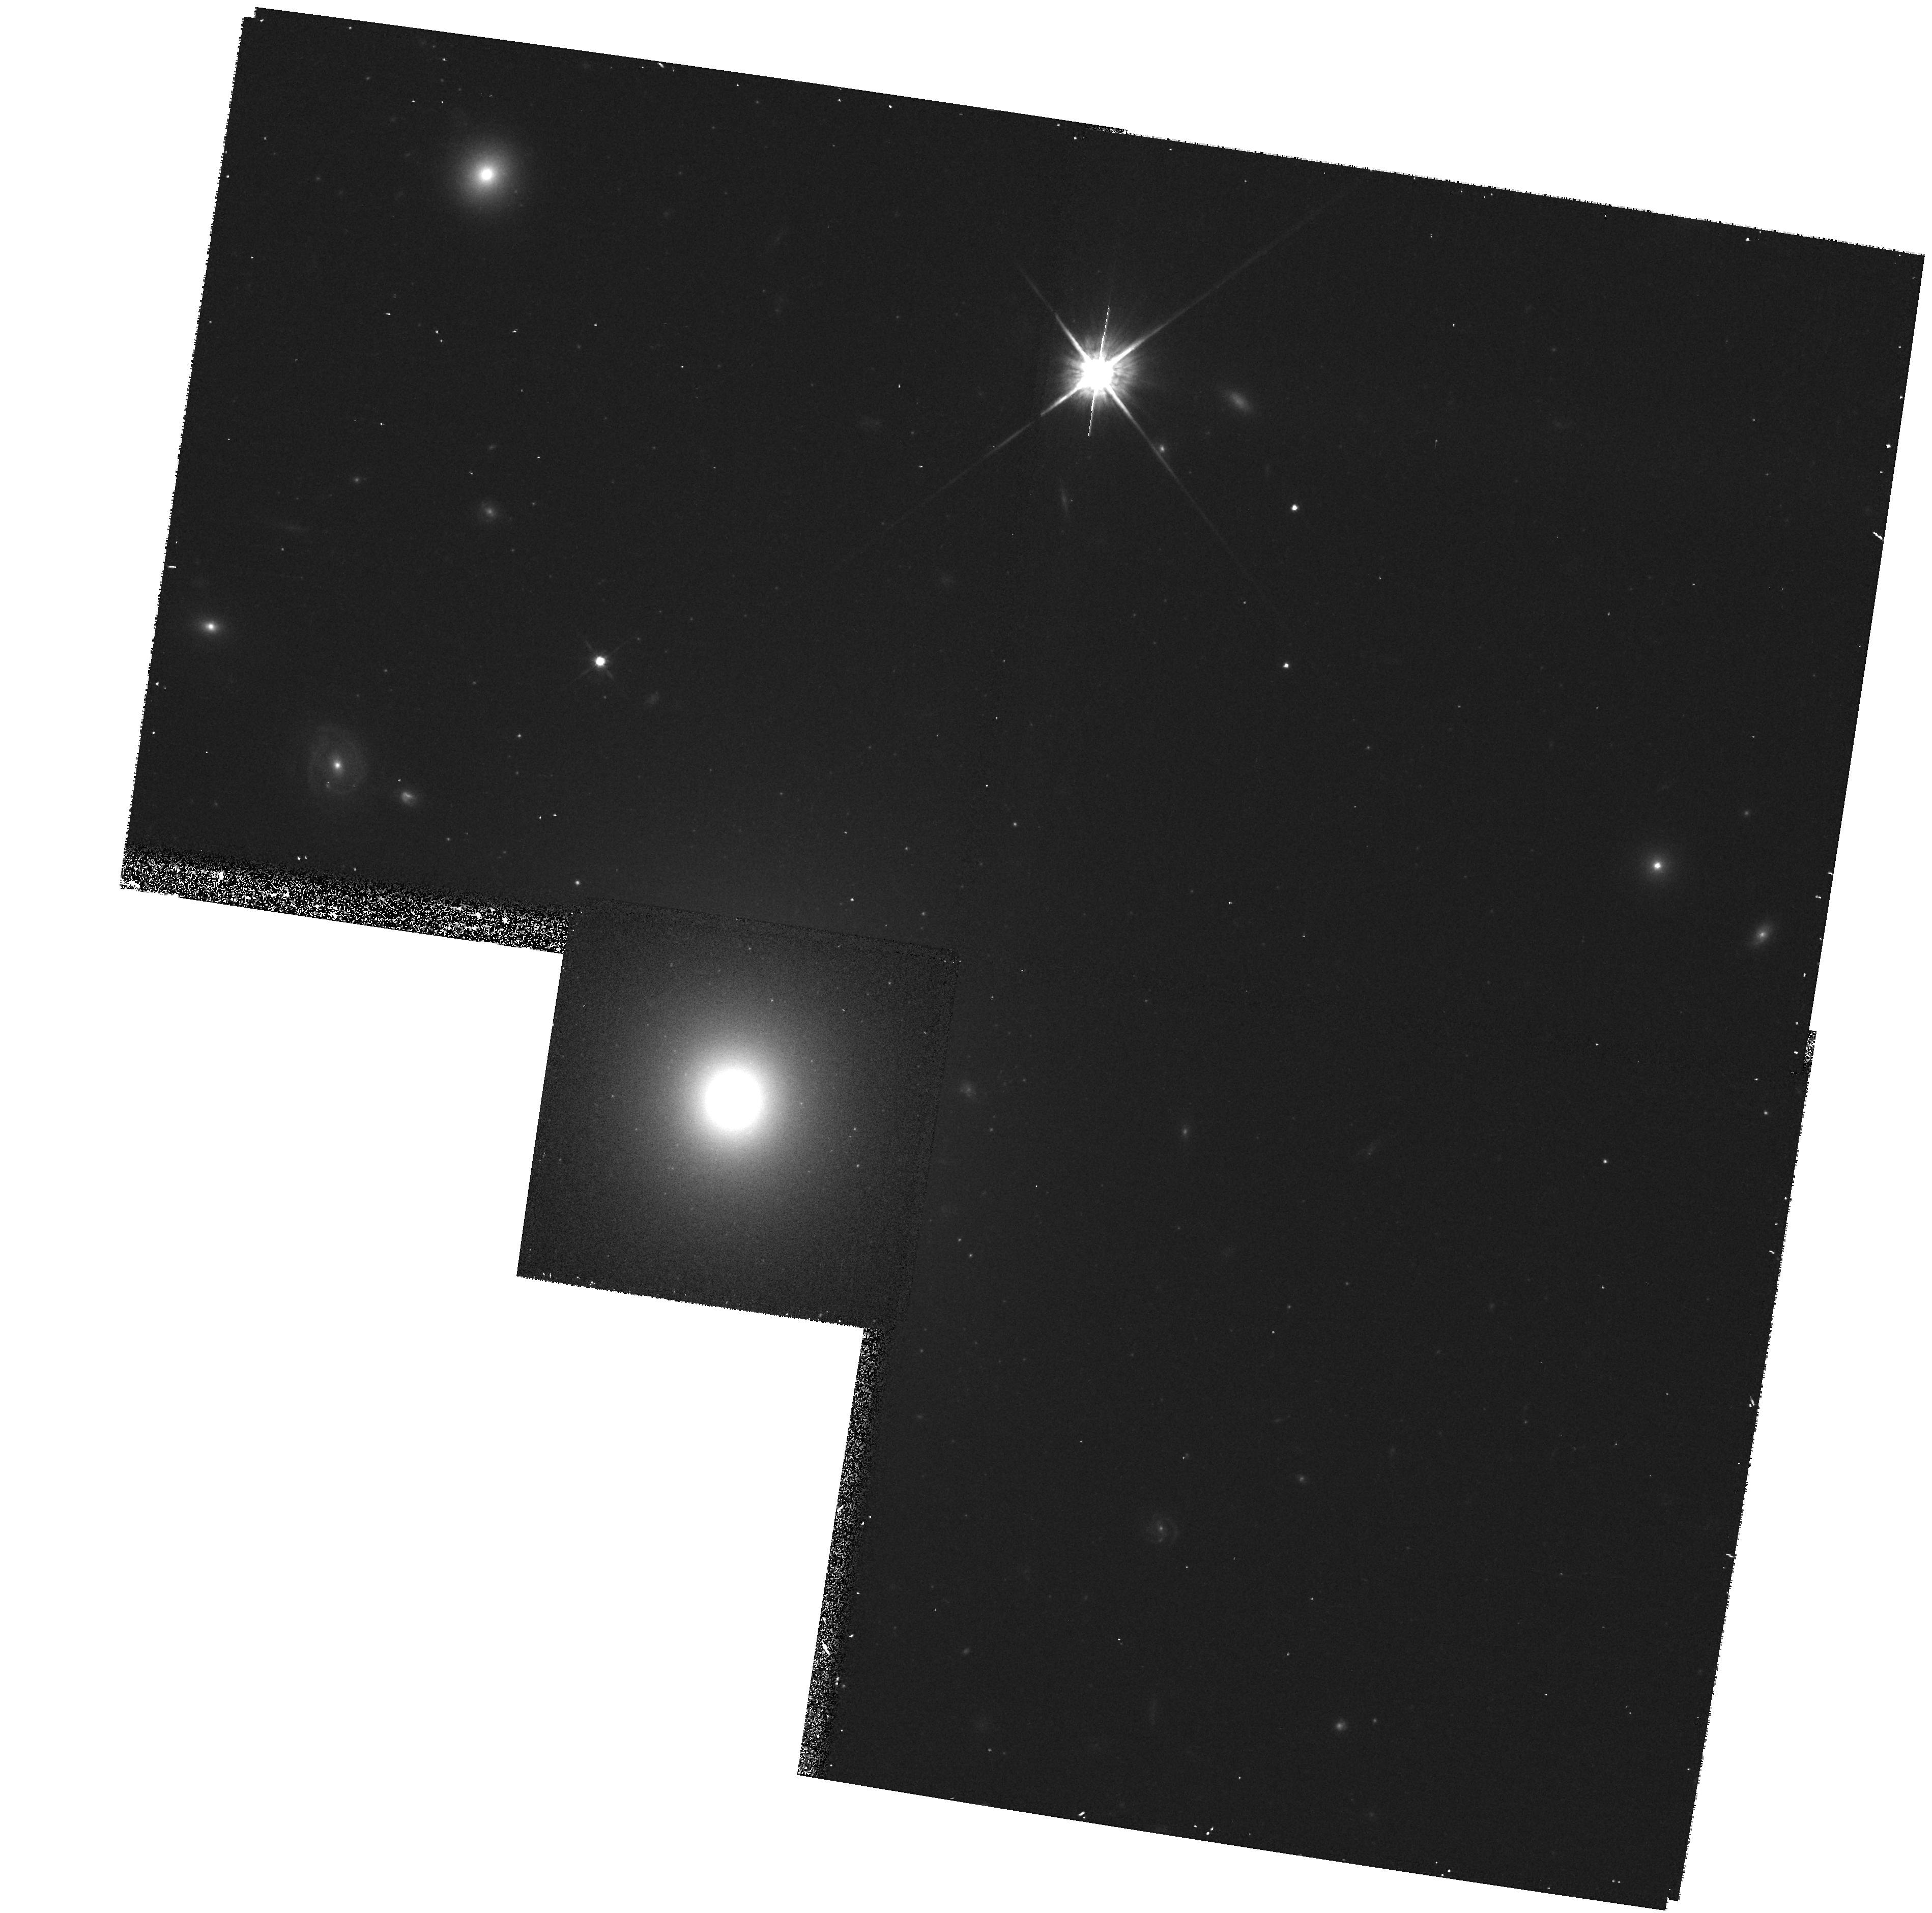
Target: UGC7115
Instrument: WFPC2/PC
Filter: F814W
Exposure: 13 min
Observation ID: hst_8236_21_wfpc2_pc_f814w_u5ee21

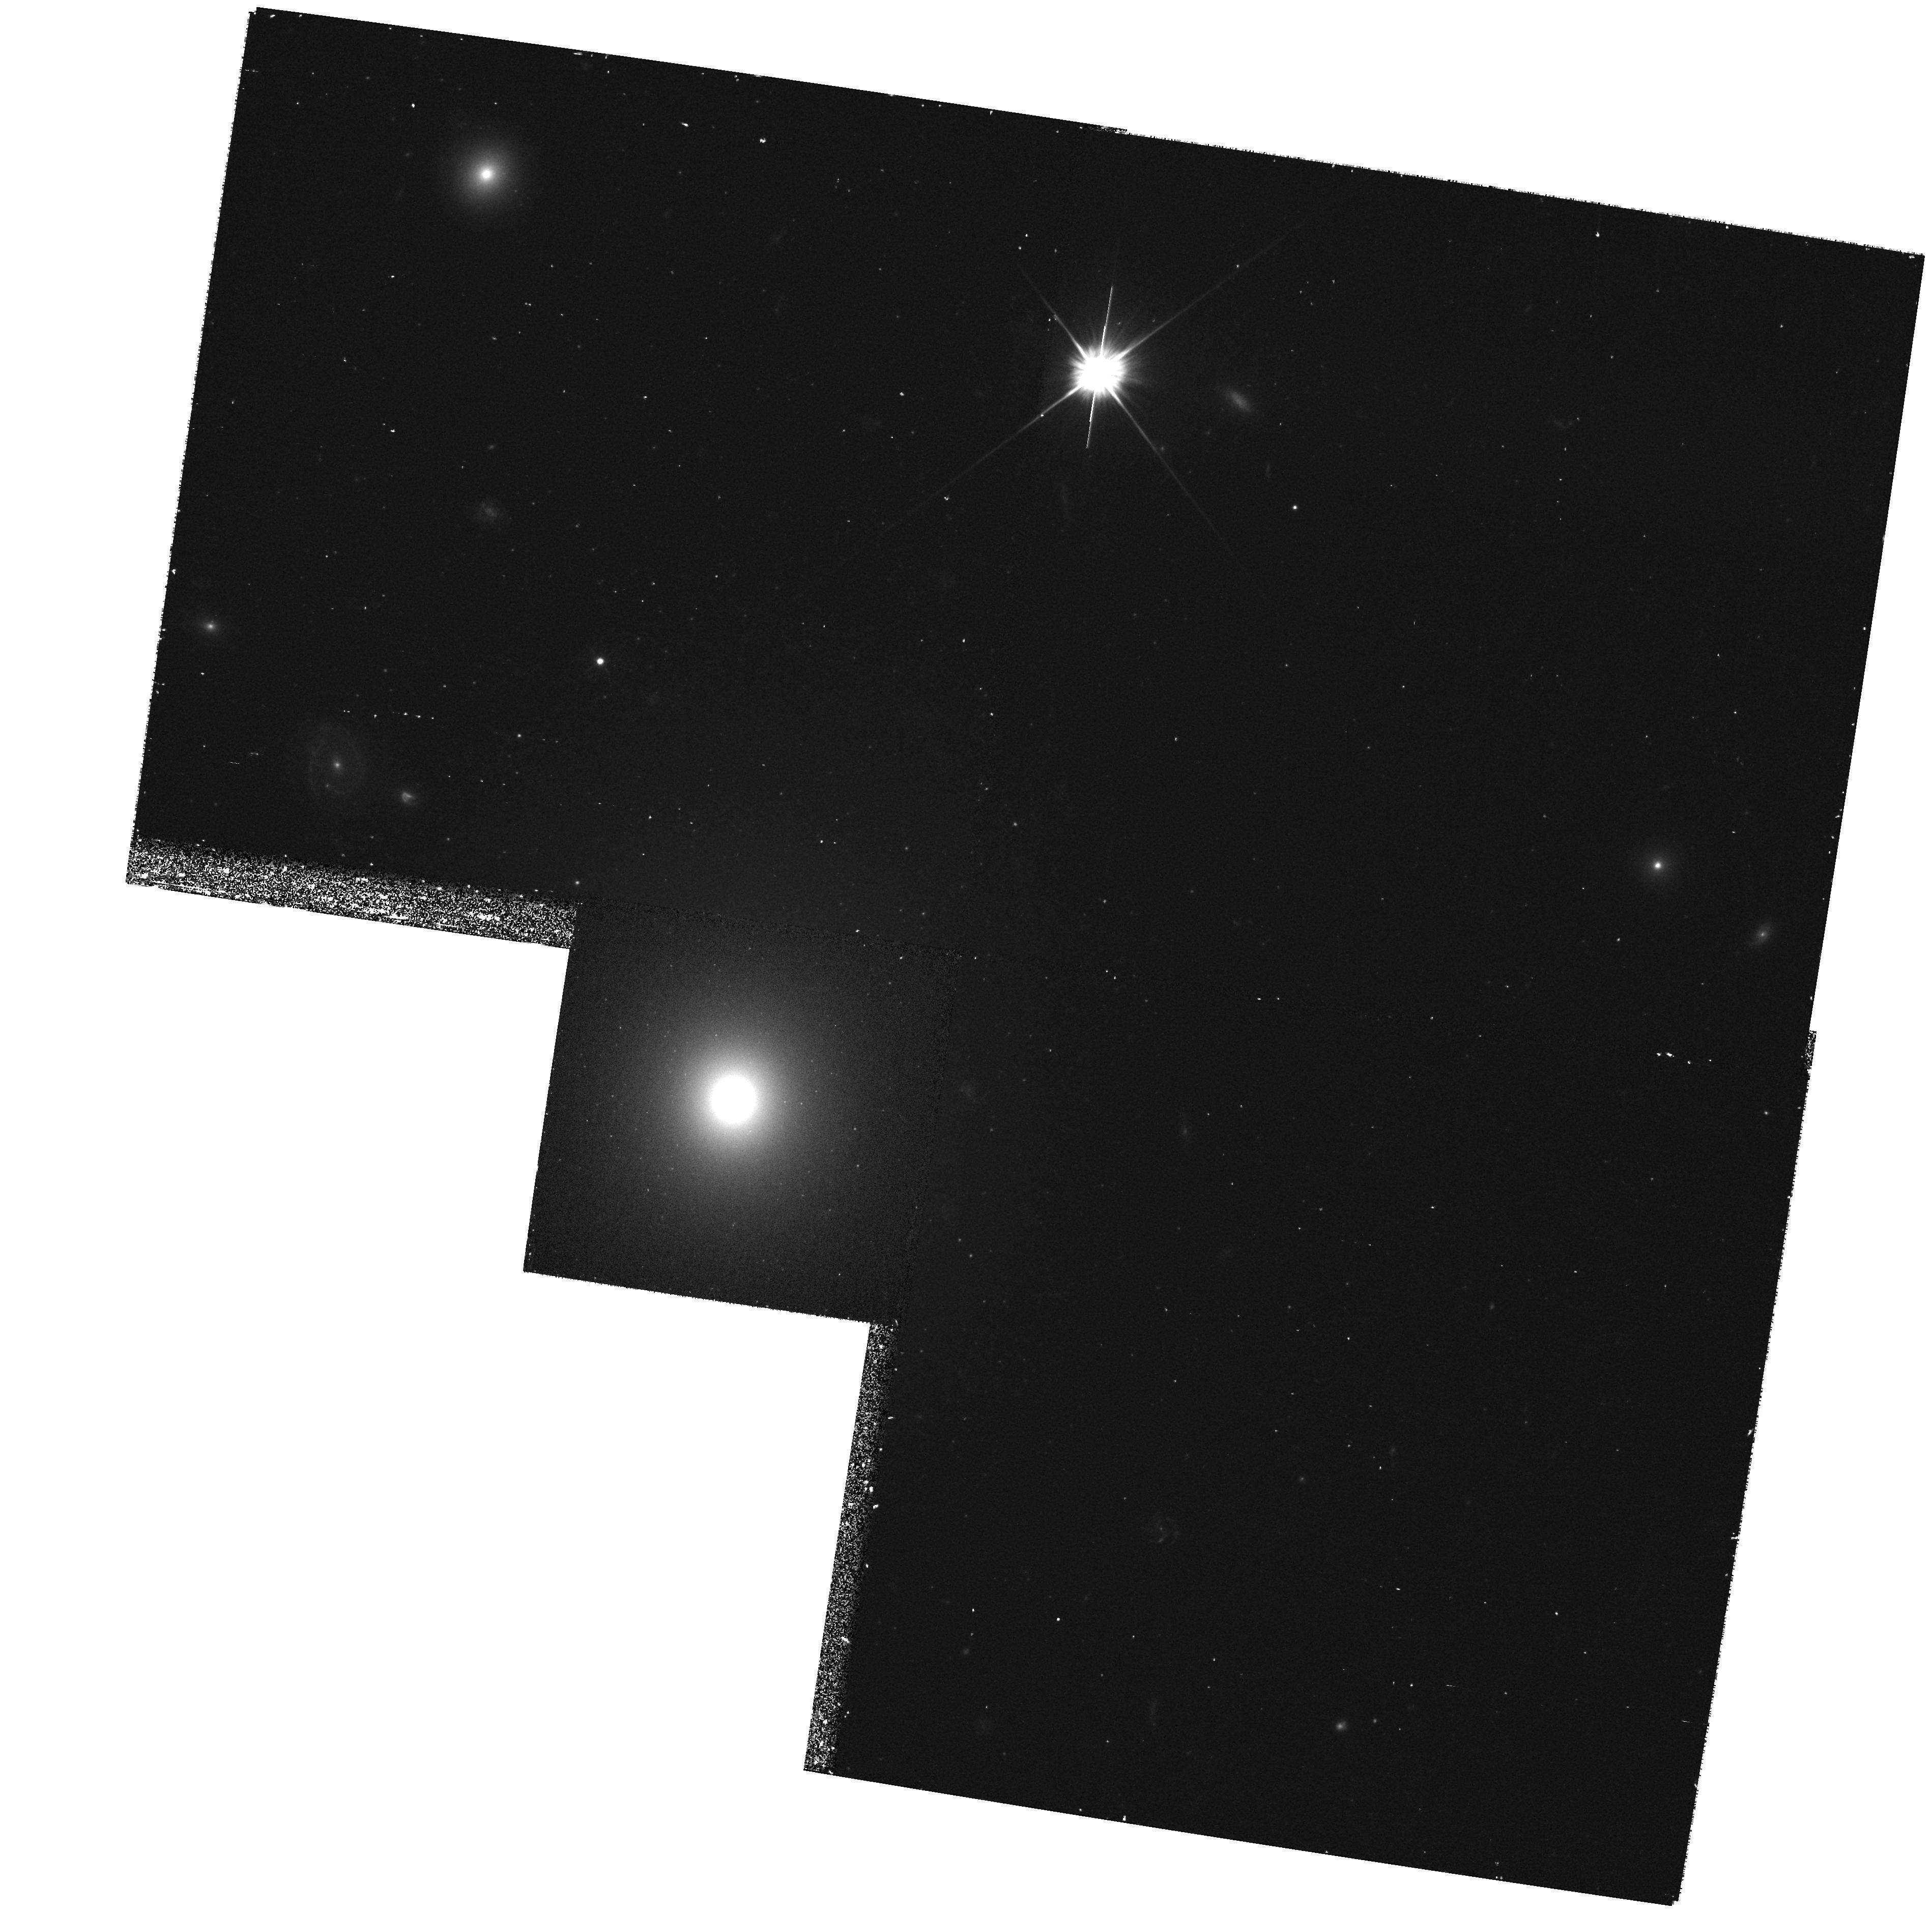
Target: UGC7115
Instrument: WFPC2/PC
Filter: F555W
Exposure: 17 min
Observation ID: hst_8236_21_wfpc2_pc_f555w_u5ee21

Black holes and gas disks in a complete sample of radio-loud ellipticals - II: Kinematics (PI: Baum, Stefi A.)

In Cycle 6 we began a WFPC2 broad- and narrow-band imaging study of the nuclei of a complete sample of the 21 nearest powerful radio galaxies. Here we perform follow-up STIS spectroscopy of the nuclear emission-line gas for 19 of the galaxies. From these observations we will measure the black hole (BH) masses, determine the nature, kinematics, and structure of the central gas disks and obtain a modeled upper limit to their mass accretion rates. With our available radio observations, we will be in a unique position to exploit the HST data to advance our understanding of the nature of BHs in radio-loud galaxies, their relation to the radio activity, and the nature and physics of their jets. We will establish the BH demography of radio-loud early-type galaxies out to ~100 Mpc , increasing the number of measured BH masses for these systems by a factor 5, and enabling systematic and statistically reliable comparisons of BHs in normal and radio- loud early-type galaxies.